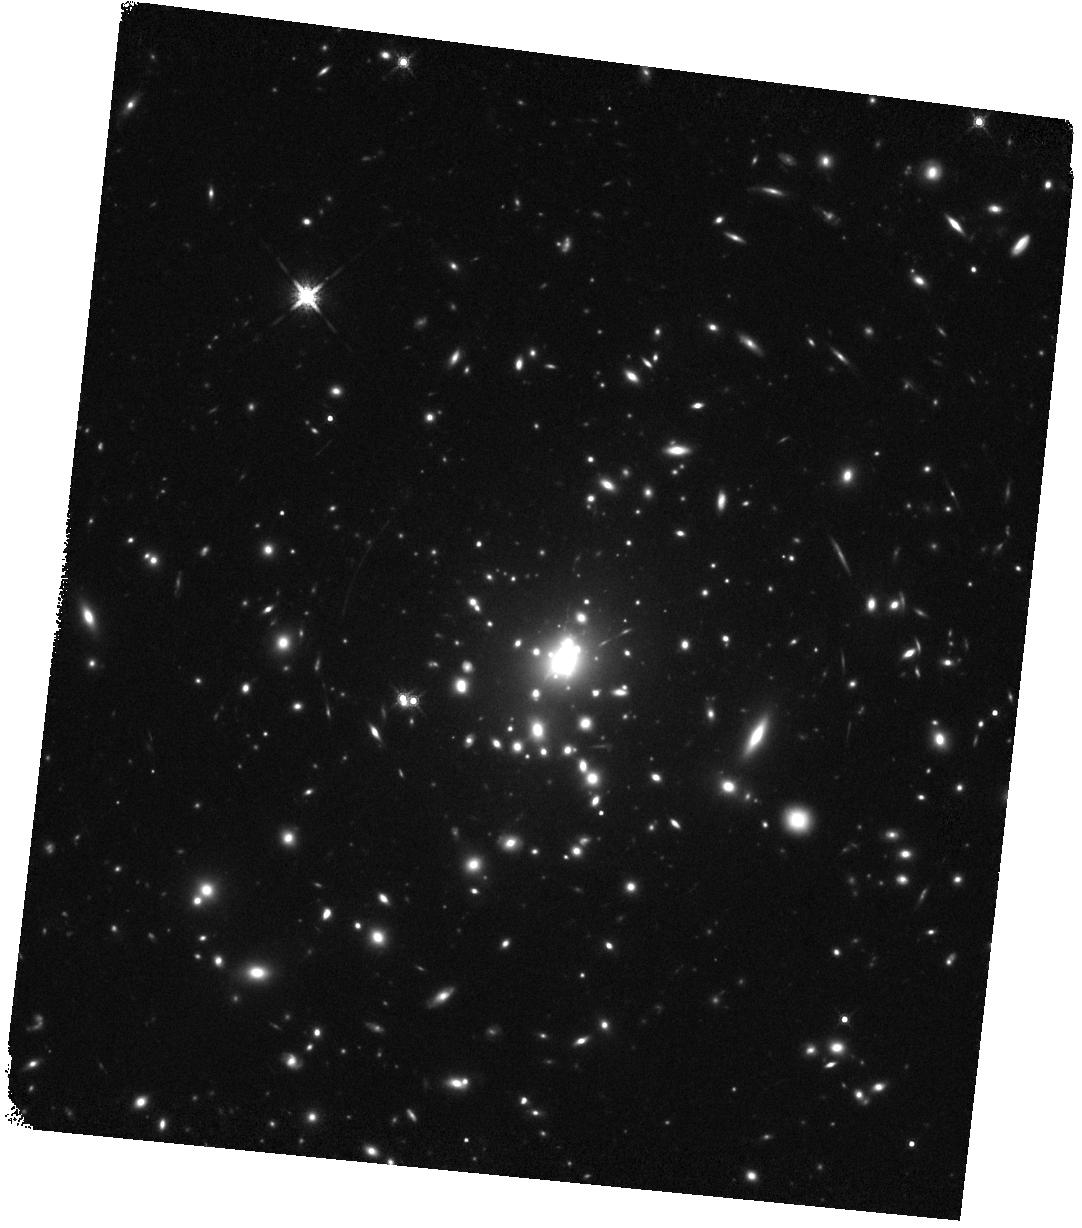
Target: PHOENIX-XRAY-ARC-POS2. Instrument: WFC3/IR. Filter: F160W. Exposure: 34 min. Observation ID: hst_15831_02_wfc3_ir_f160w_ie2302

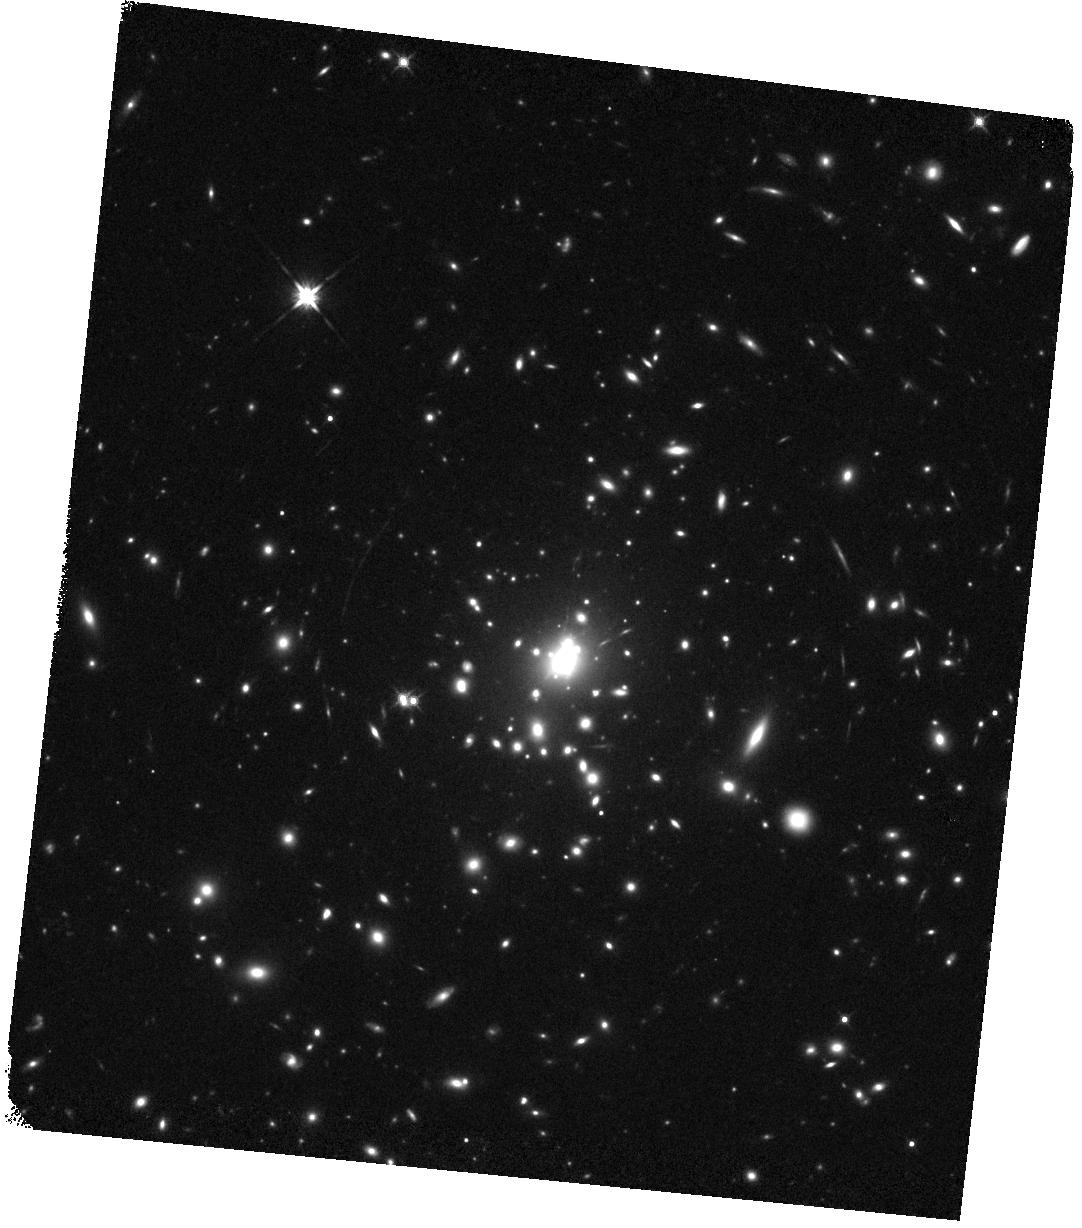
Target: PHOENIX-XRAY-ARC-POS1. Instrument: WFC3/IR. Filter: F140W. Exposure: 14 min. Observation ID: hst_15831_02_wfc3_ir_f140w_ie2302

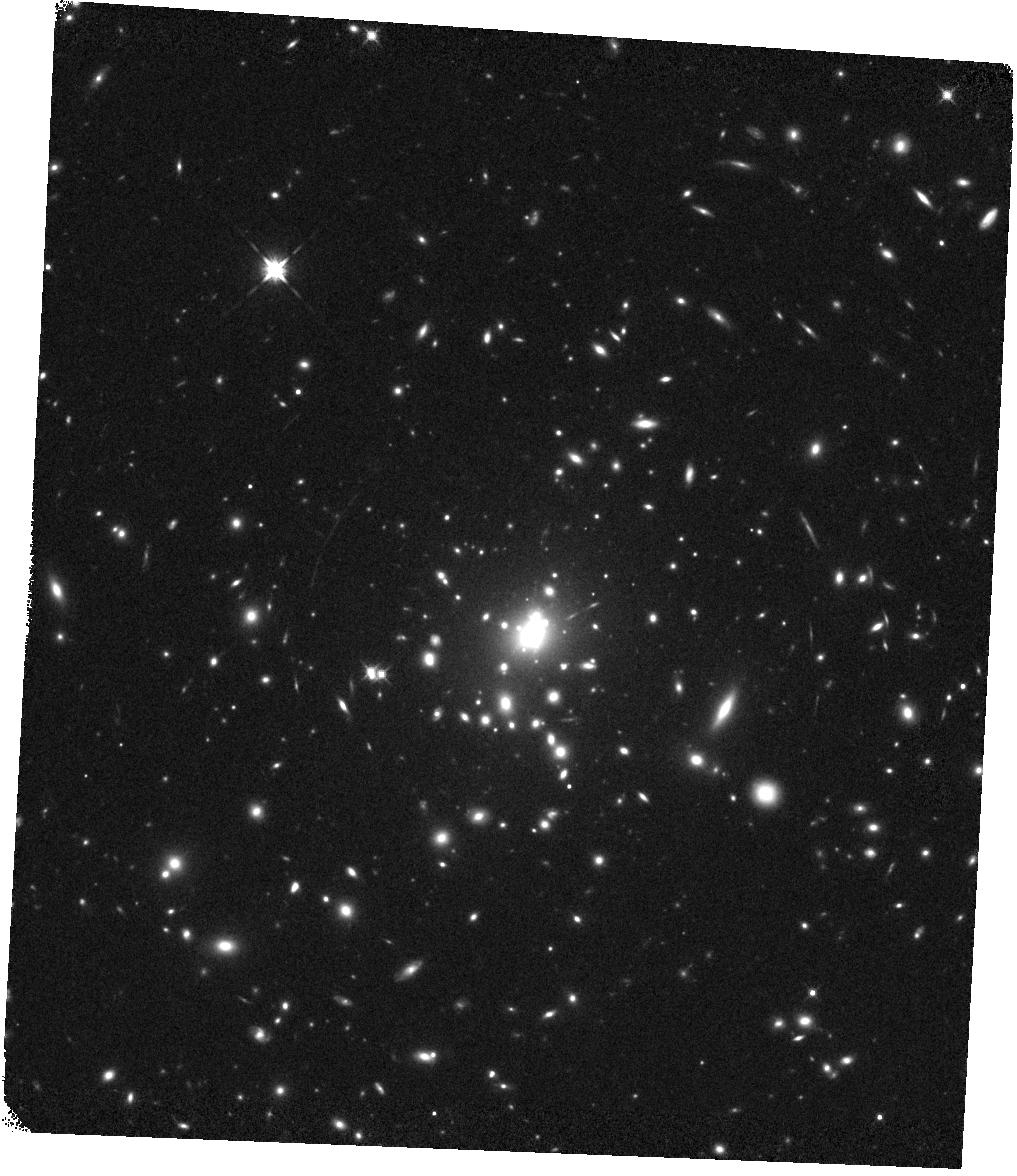
Target: PHOENIX-XRAY-ARC-POS2. Instrument: WFC3/IR. Filter: F125W. Exposure: 14 min. Observation ID: hst_15831_01_wfc3_ir_f125w_ie2301

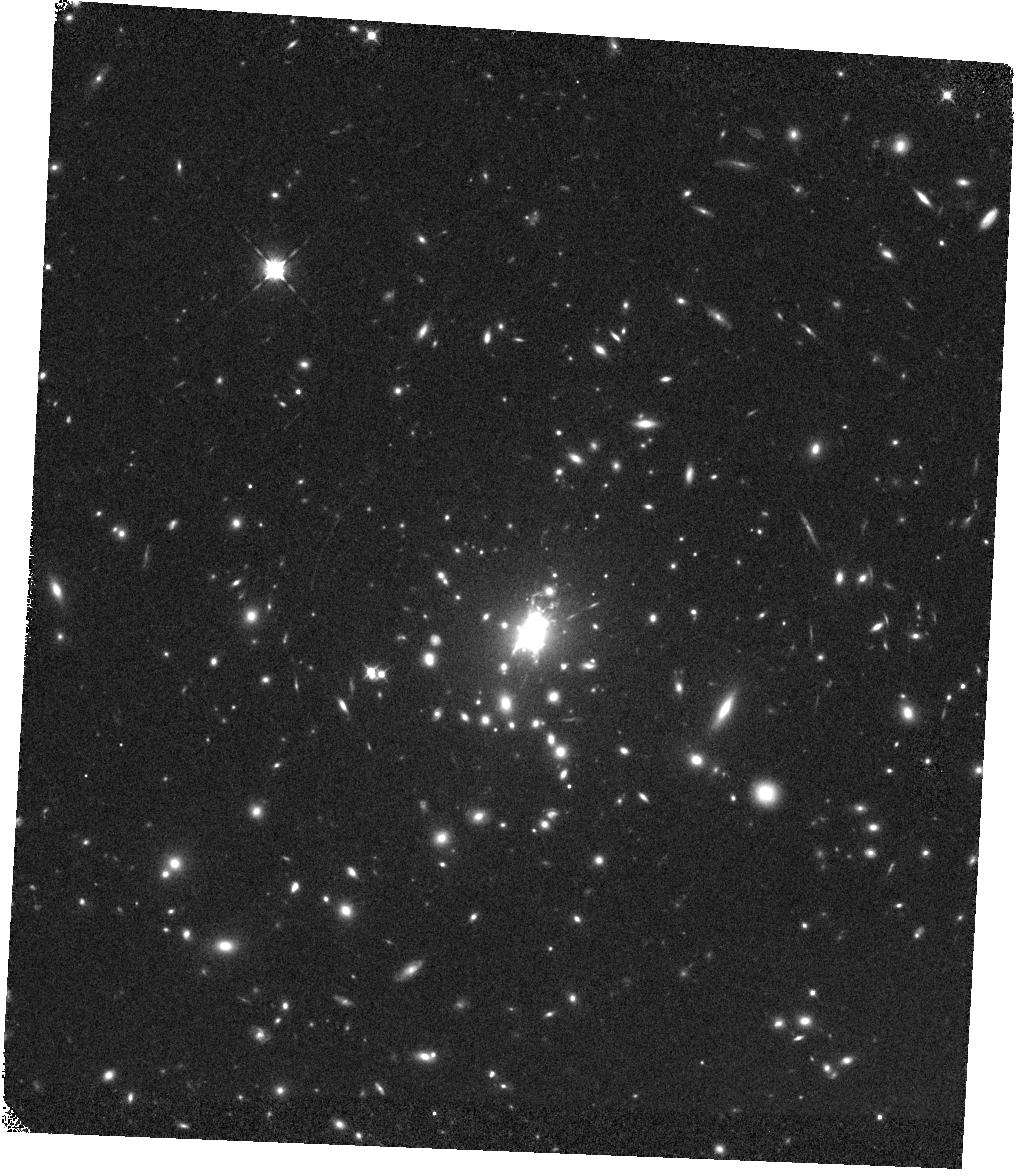
Target: PHOENIX-XRAY-ARC-POS2. Instrument: WFC3/IR. Filter: F098M. Exposure: 19 min. Observation ID: hst_15831_01_wfc3_ir_f098m_ie2301

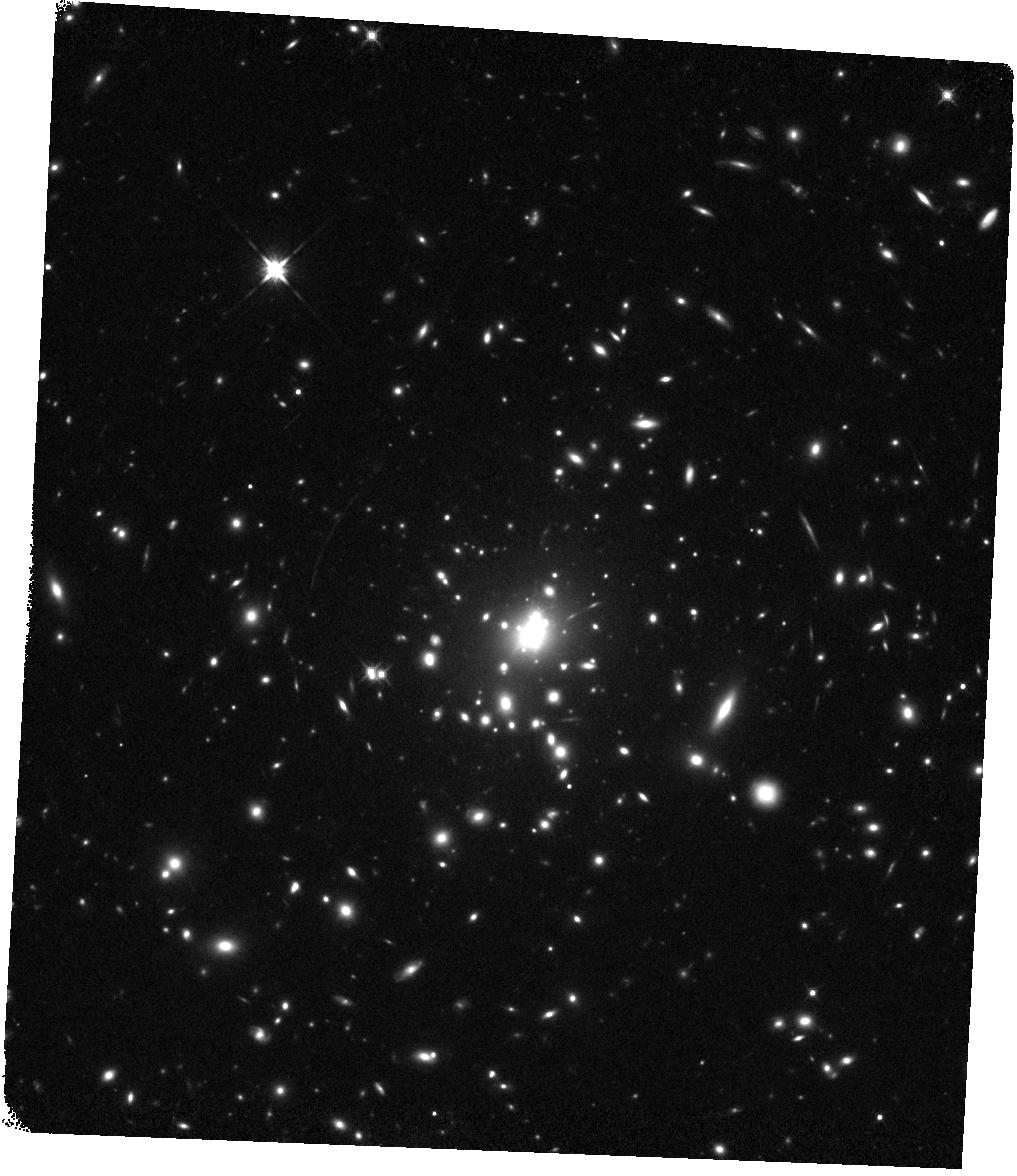
Target: PHOENIX-XRAY-ARC-POS2. Instrument: WFC3/IR. Filter: F140W. Exposure: 15 min. Observation ID: hst_15831_01_wfc3_ir_f140w_ie2301

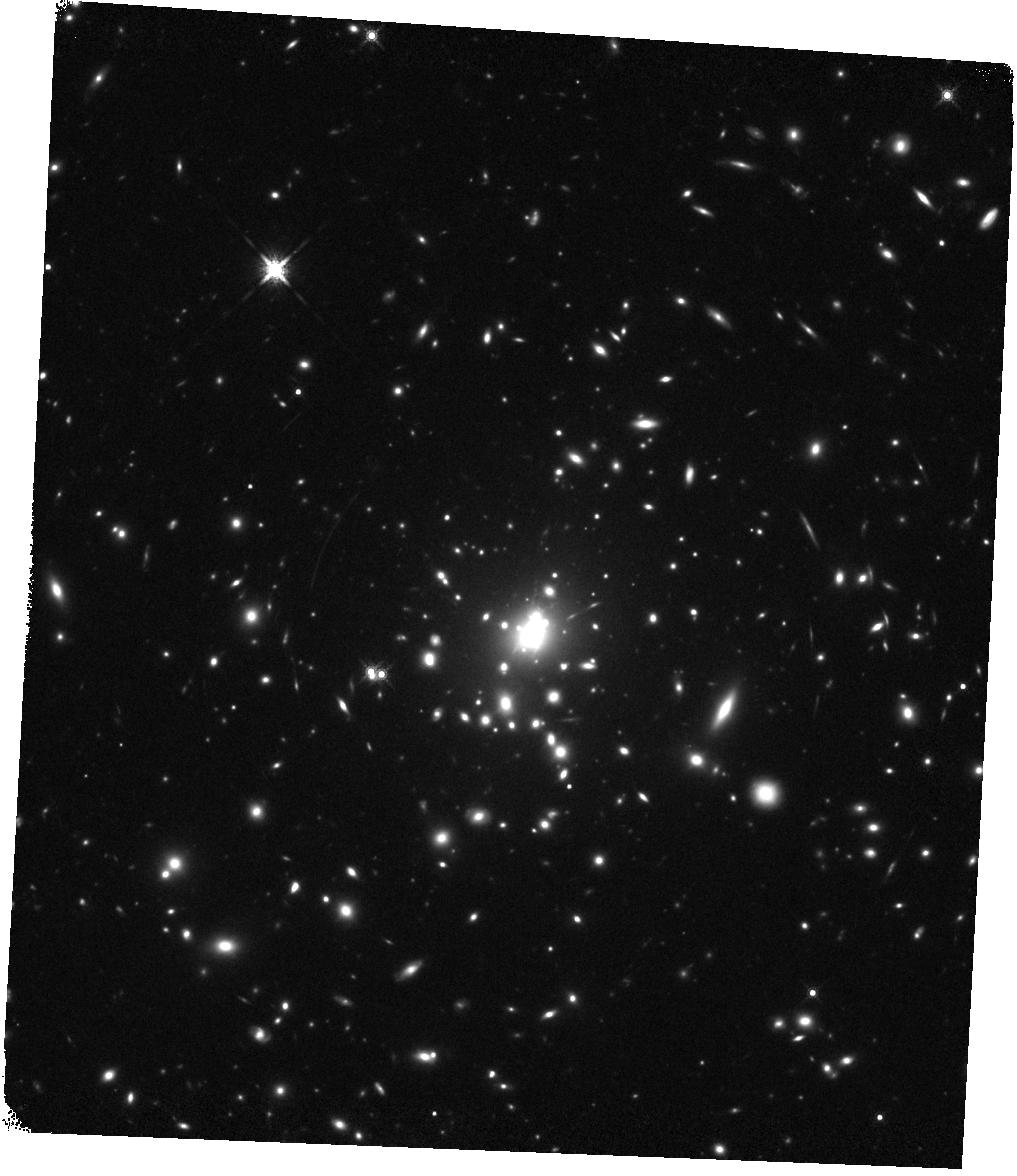
Target: PHOENIX-XRAY-ARC-POS2. Instrument: WFC3/IR. Filter: F160W. Exposure: 34 min. Observation ID: hst_15831_01_wfc3_ir_f160w_ie2301

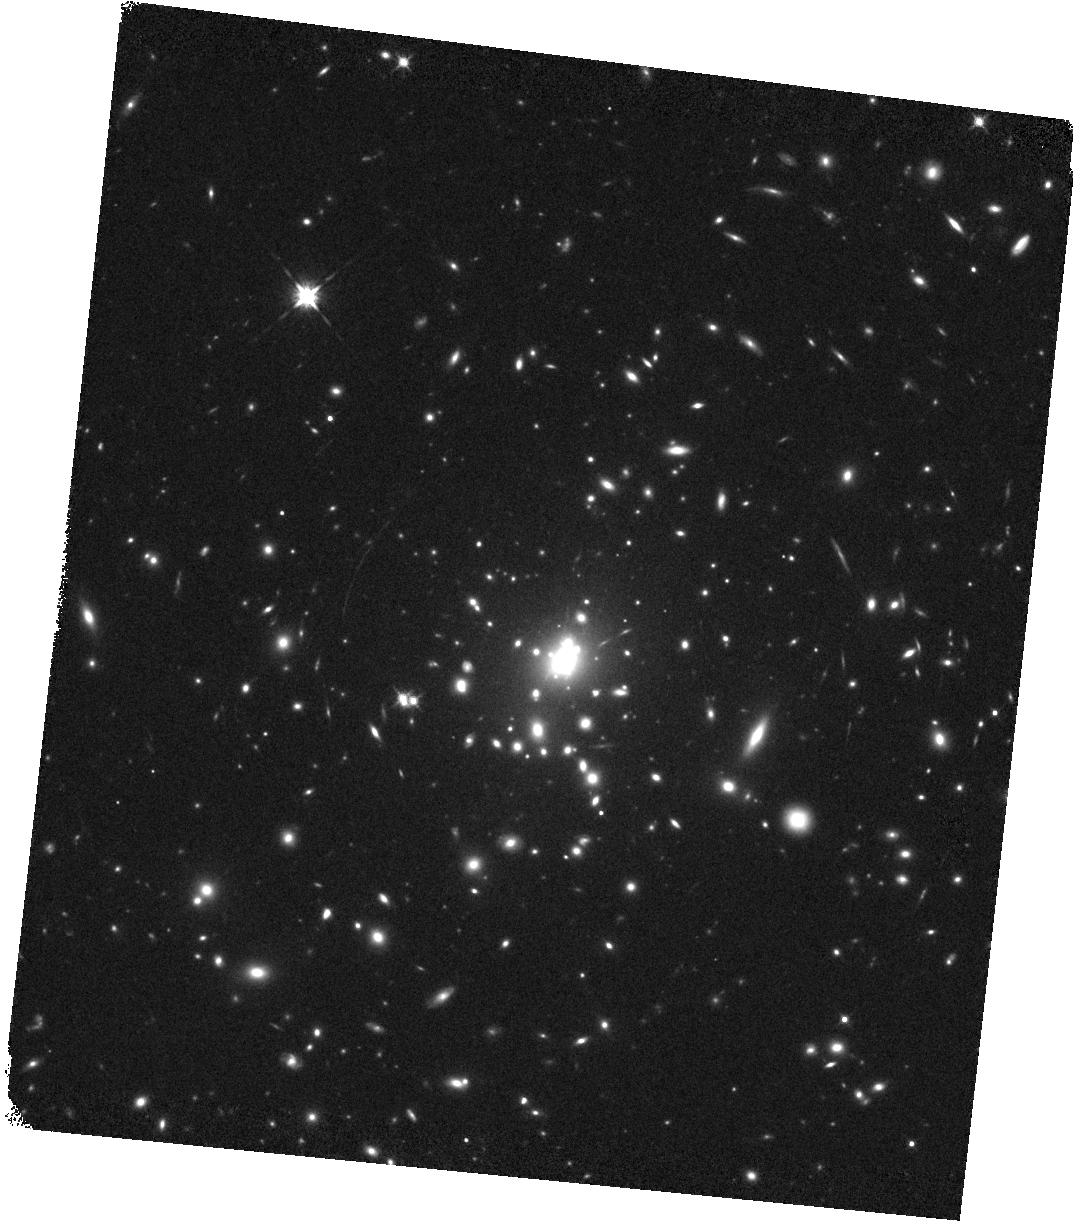
Target: PHOENIX-XRAY-ARC-POS2. Instrument: WFC3/IR. Filter: F125W. Exposure: 14 min. Observation ID: hst_15831_02_wfc3_ir_f125w_ie2302

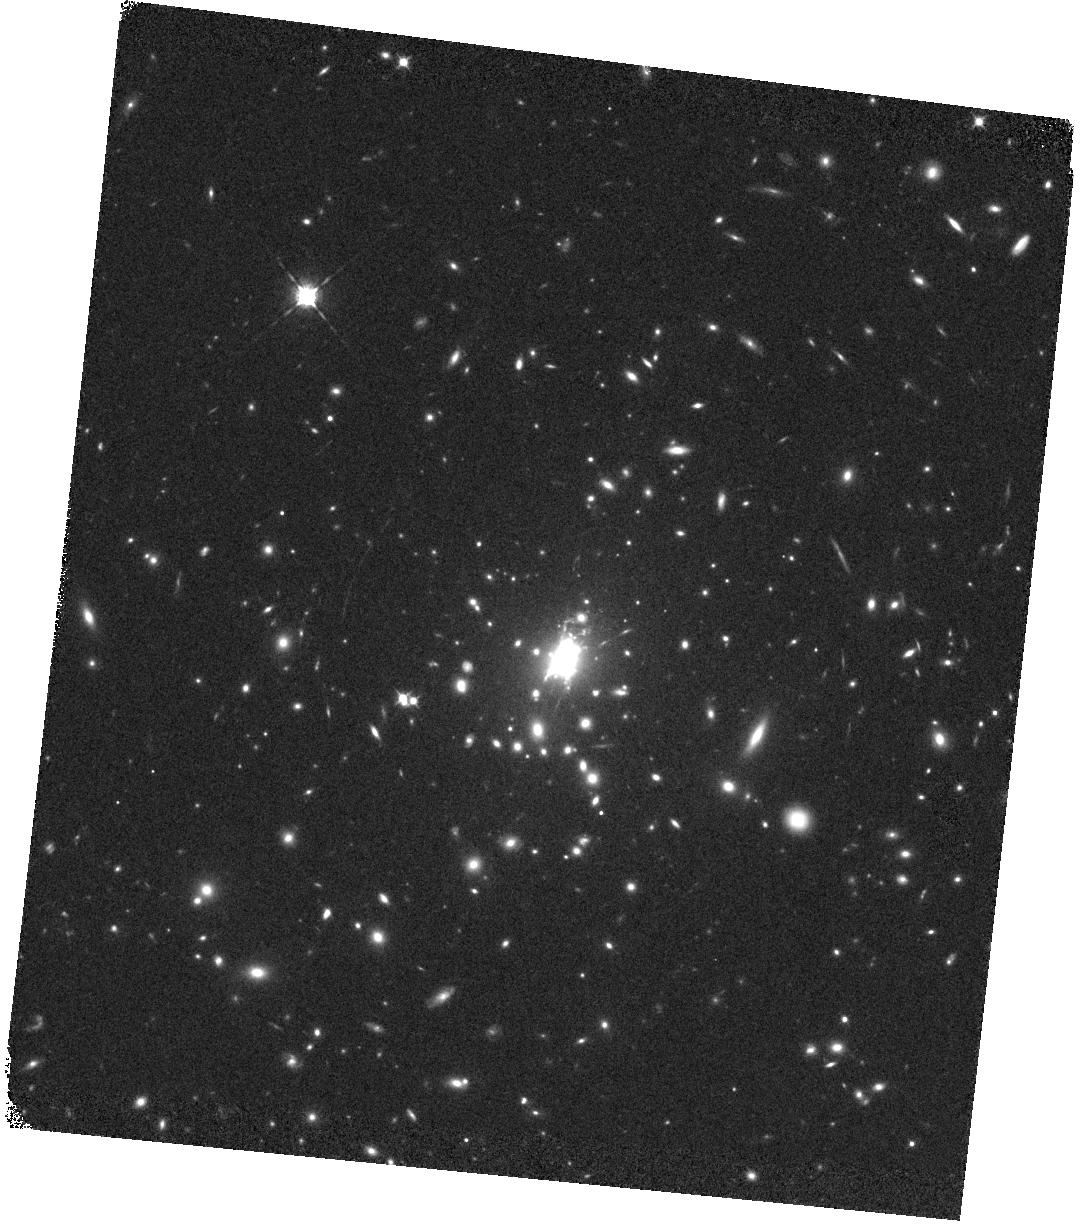
Target: PHOENIX-XRAY-ARC-POS2. Instrument: WFC3/IR. Filter: F098M. Exposure: 19 min. Observation ID: hst_15831_02_wfc3_ir_f098m_ie2302

Measuring the Stellar Populations In a Strongly Lensed X-ray Emitting Dwarf Starburst at Cosmic Noon (PI: Bayliss, Matthew)

We propose a pioneering study of the X-ray emission from star-forming stellar populations in a dwarf galaxy during the epoch of peak star-formation in the Universe (Cosmic Noon). Extreme, but short-lived, X-ray sources in young stellar populations can inject significant mechanical feedback into their local star--forming environments, and may even play a crucial role in clearing out the interstellar medium, allowing ionizing radiation to escape galaxies. Understanding these sources and the stellar populations that host them is an essential piece of accurately modeling star formation across cosmic history. The goal of this proposal is to take full advantage of an extraordinarily highly magnified X-ray emitting dwarf starburst galaxy to study the connection between star-formation, stellar populations, and HMXBs at Cosmic Noon. Doing so requires precision measurements of the continuum emission spanning the rest-frame optical spanning the 4000 angstrom break in this galaxy. Our proposed observations will allow us to constrain the rest-frame optical properties of the stellar populations in this galaxy. We will measure the stellar populations of two spatially resolved UV-bright star-forming clumps (one X-ray bright and one not) in a distant (z=1.52) strongly lensed X-ray emitting star-forming galaxy. This small program would, for the first time, extend our ability to perform spatially resolved studies of the X-ray emission from star-forming stellar populations beyond the local universe, out to Cosmic Noon.